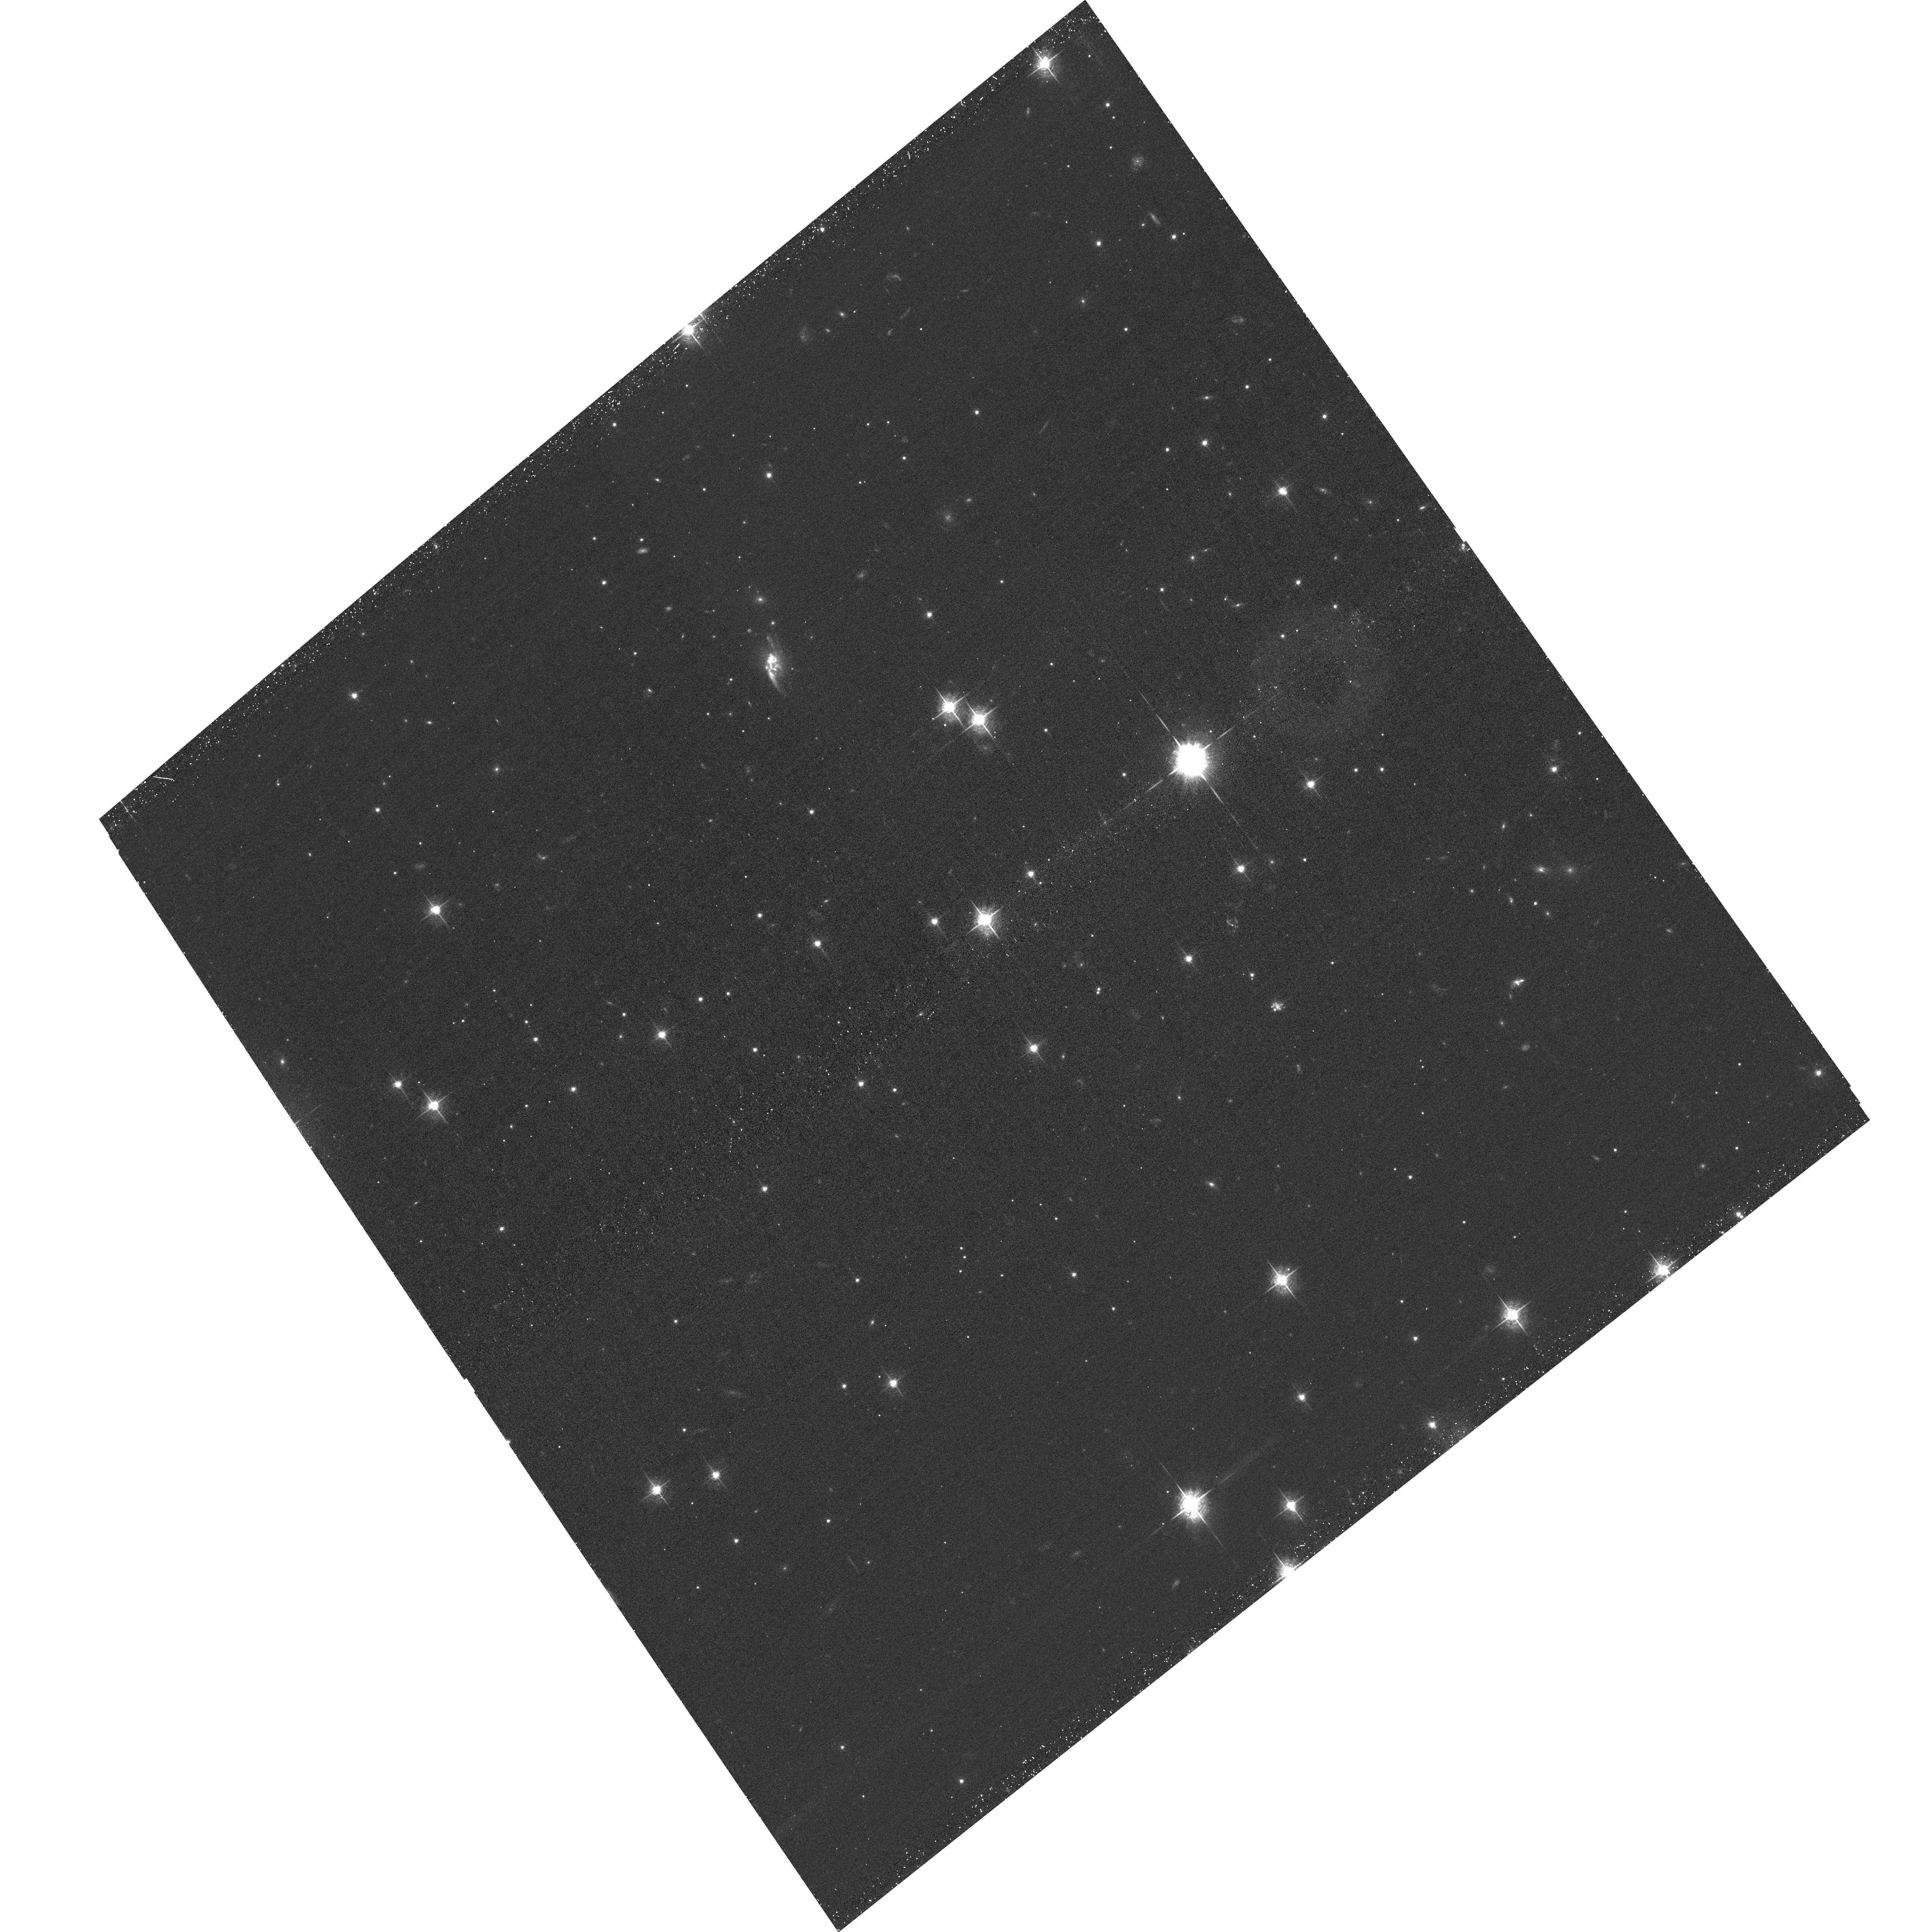
Target: CHIPS1911+4455. Instrument: ACS/WFC. Filter: F550M. Exposure: 39 min. Observation ID: hst_16038_01_acs_wfc_f550m_je7n01

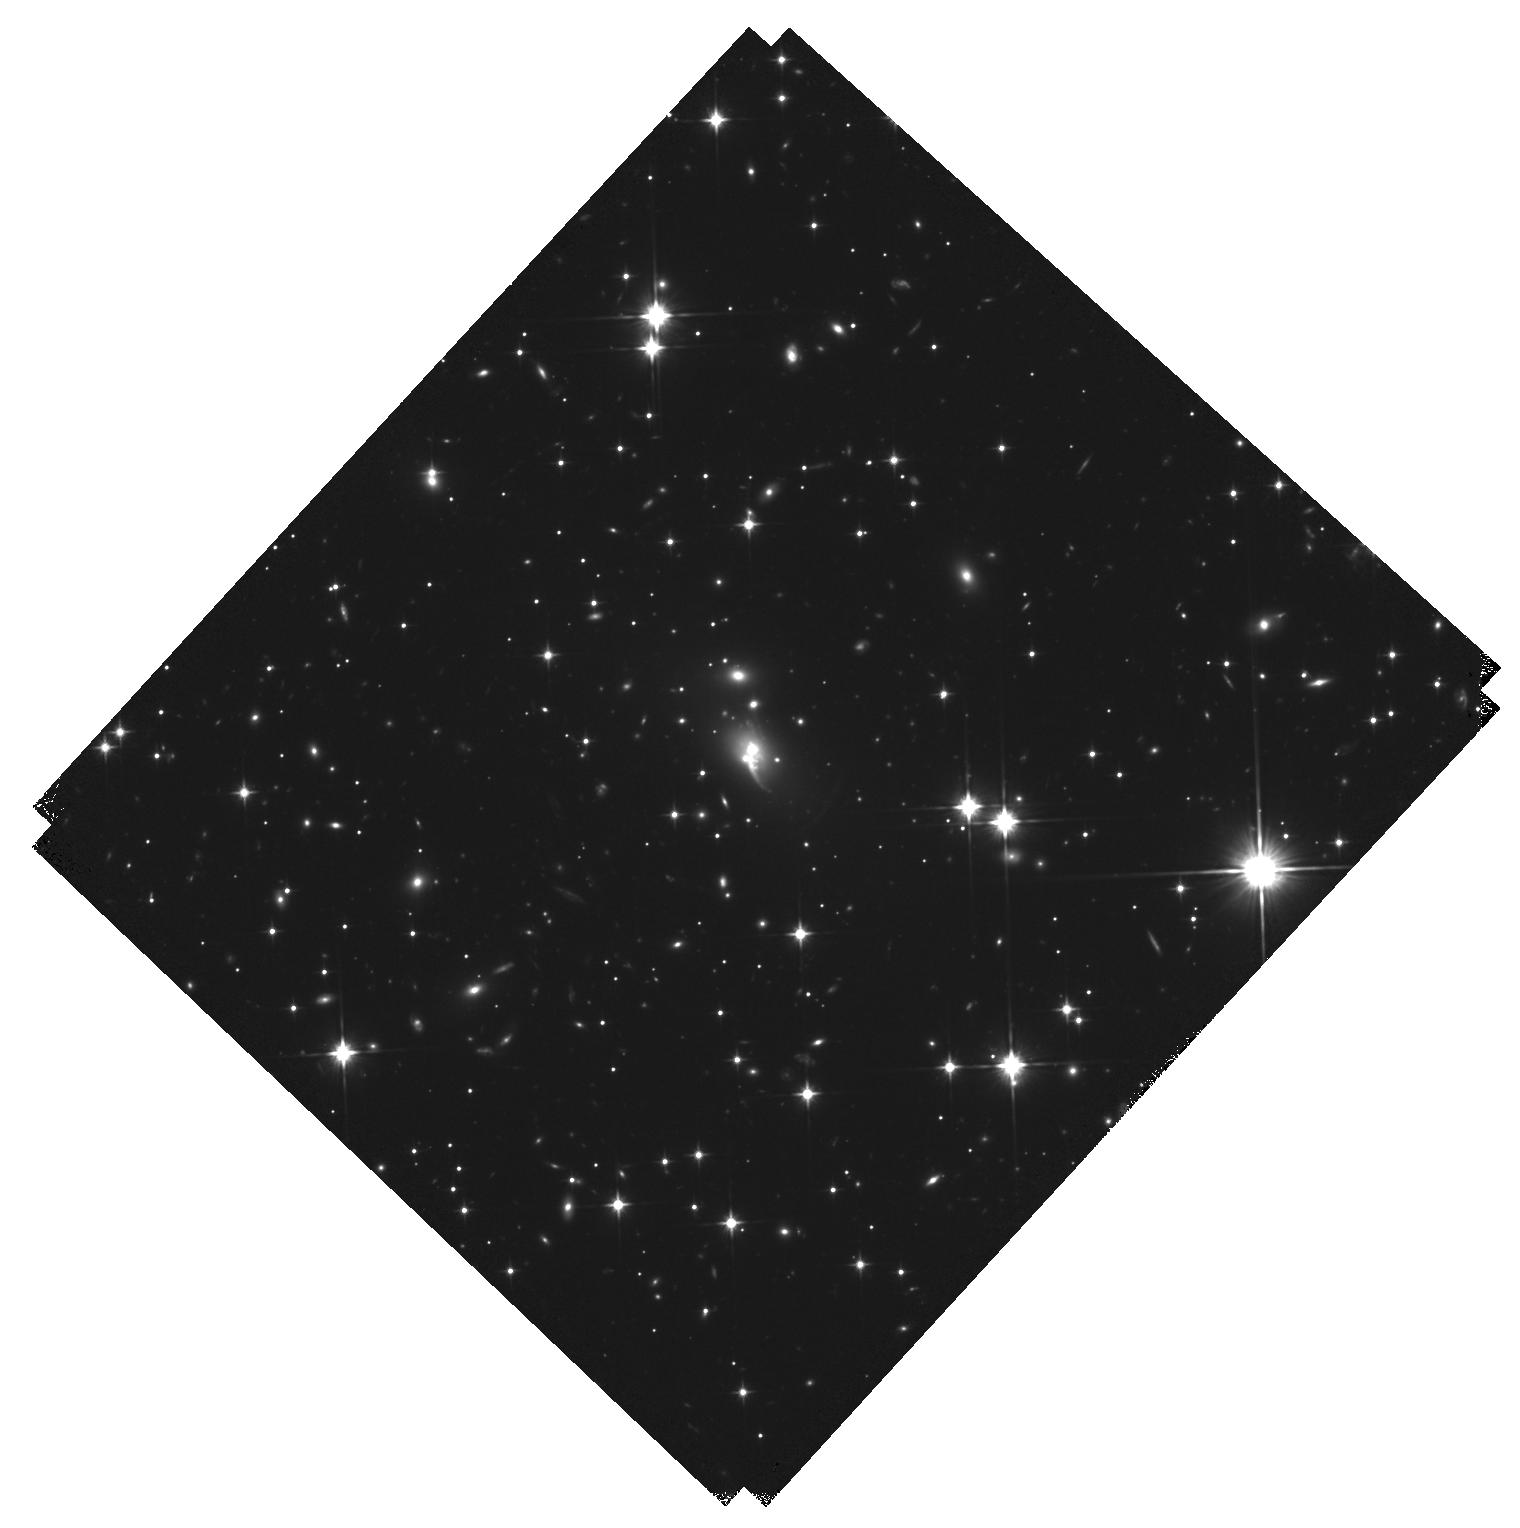
Target: CHIPS1911+4455. Instrument: WFC3/IR. Filter: F110W. Exposure: 44 min. Observation ID: hst_16038_02_wfc3_ir_f110w_ie7n02

Imaging a Rare Starburst Central Galaxy in a Merging Cluster (PI: McDonald, Michael A.)

We have recently discovered a new galaxy cluster at z=0.48 that harbors a massive central galaxy forming stars at a rate of ~150 Msun/yr. This would make it the second most star-forming central galaxy known and a far cry from the typical red-and-dead giant ellipticals that live in the centers of clusters. While star formation has been seen in the centers of relaxed, cool core clusters -- thought to be a residual cooling flow that represents the imbalance between cooling and feedack -- this system represents the only known system at z<1 where star formation is proceeding in the center of a merging galaxy cluster. It is unclear how such a system could come to be, as the current understanding is that relaxedness is a necessary condition for the development of cooling in the intracluster medium. With the proposed-for HST data, we will be able to map out the ongoing star formation and see if it is morphologically more similar to the distribution of cooling intracluster gas or to nearby member galaxies. This will allow us to distinguish between a merger and cooling origin for the star formation. In either case, this system represents a rare phase of galaxy formation, and may provide important clues to the formation of giant elliptical galaxies and the cooling/feedback balance in cluster cores.